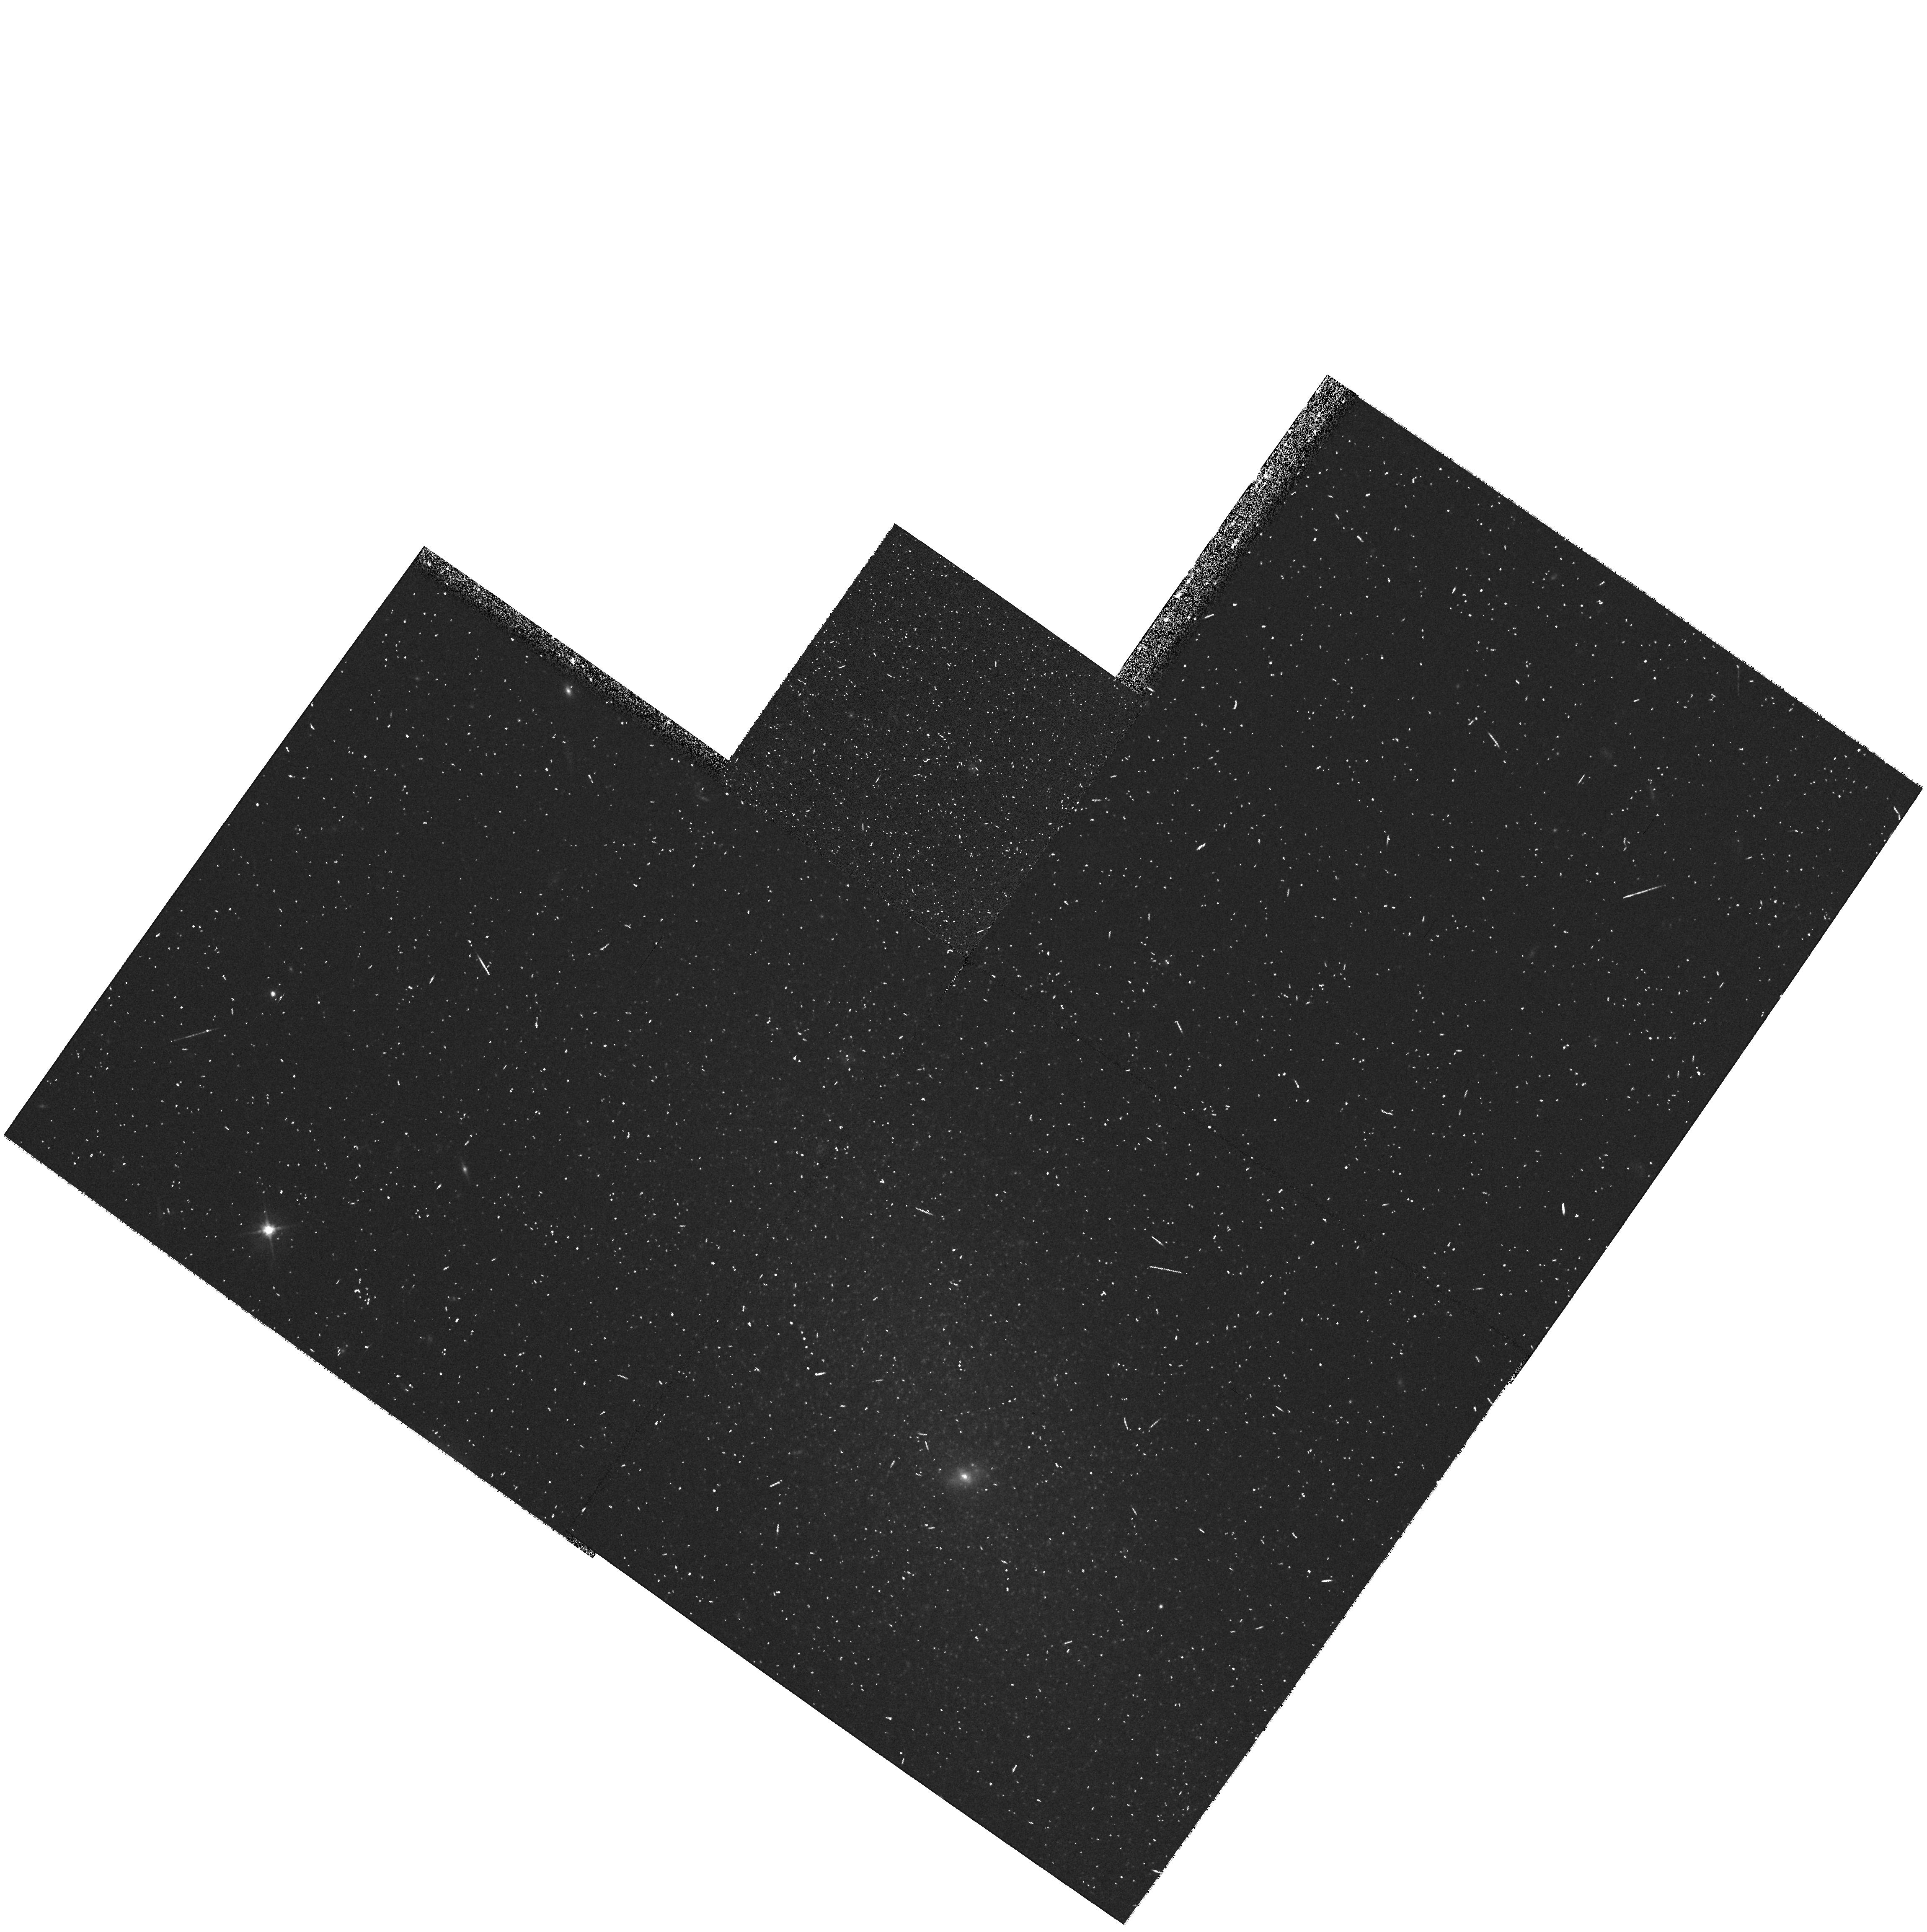
Target: KK085
Instrument: WFPC2/PC
Filter: F606W
Exposure: 10 min
Observation ID: hst_8192_31_wfpc2_pc_f606w_u5c331

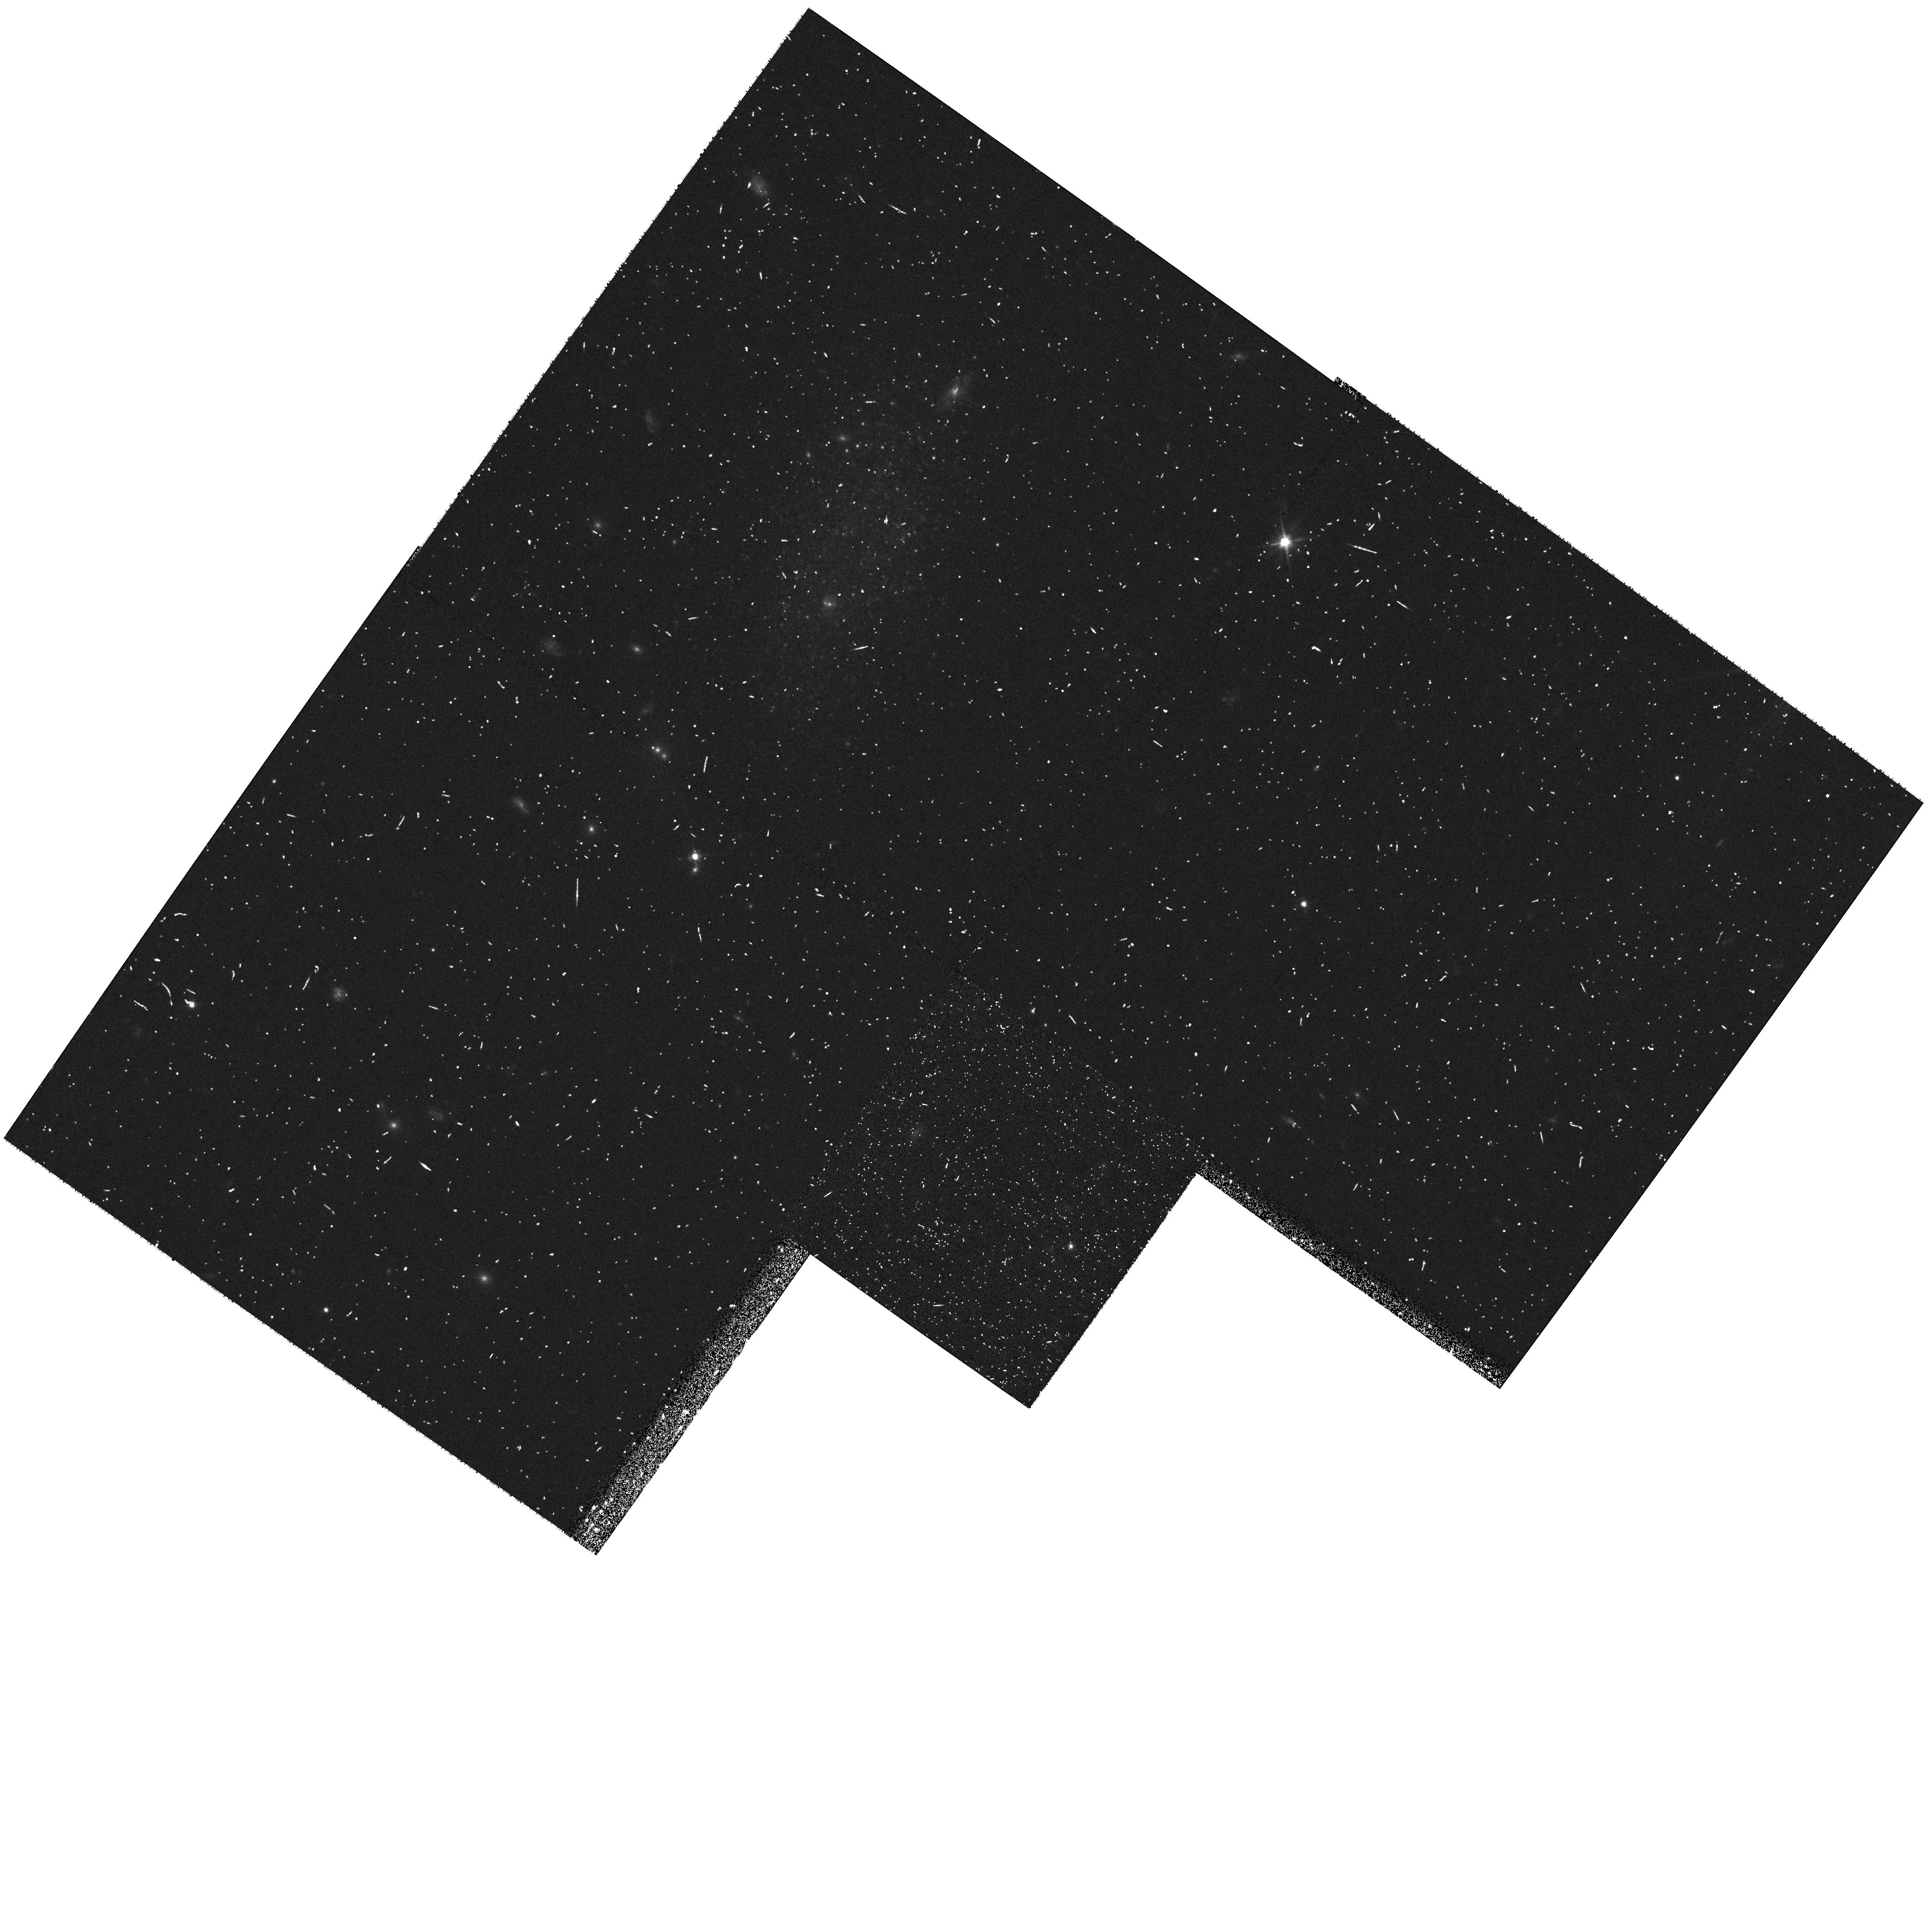
Target: KK017
Instrument: WFPC2/PC
Filter: F606W
Exposure: 10 min
Observation ID: hst_8192_59_wfpc2_pc_f606w_u5c359

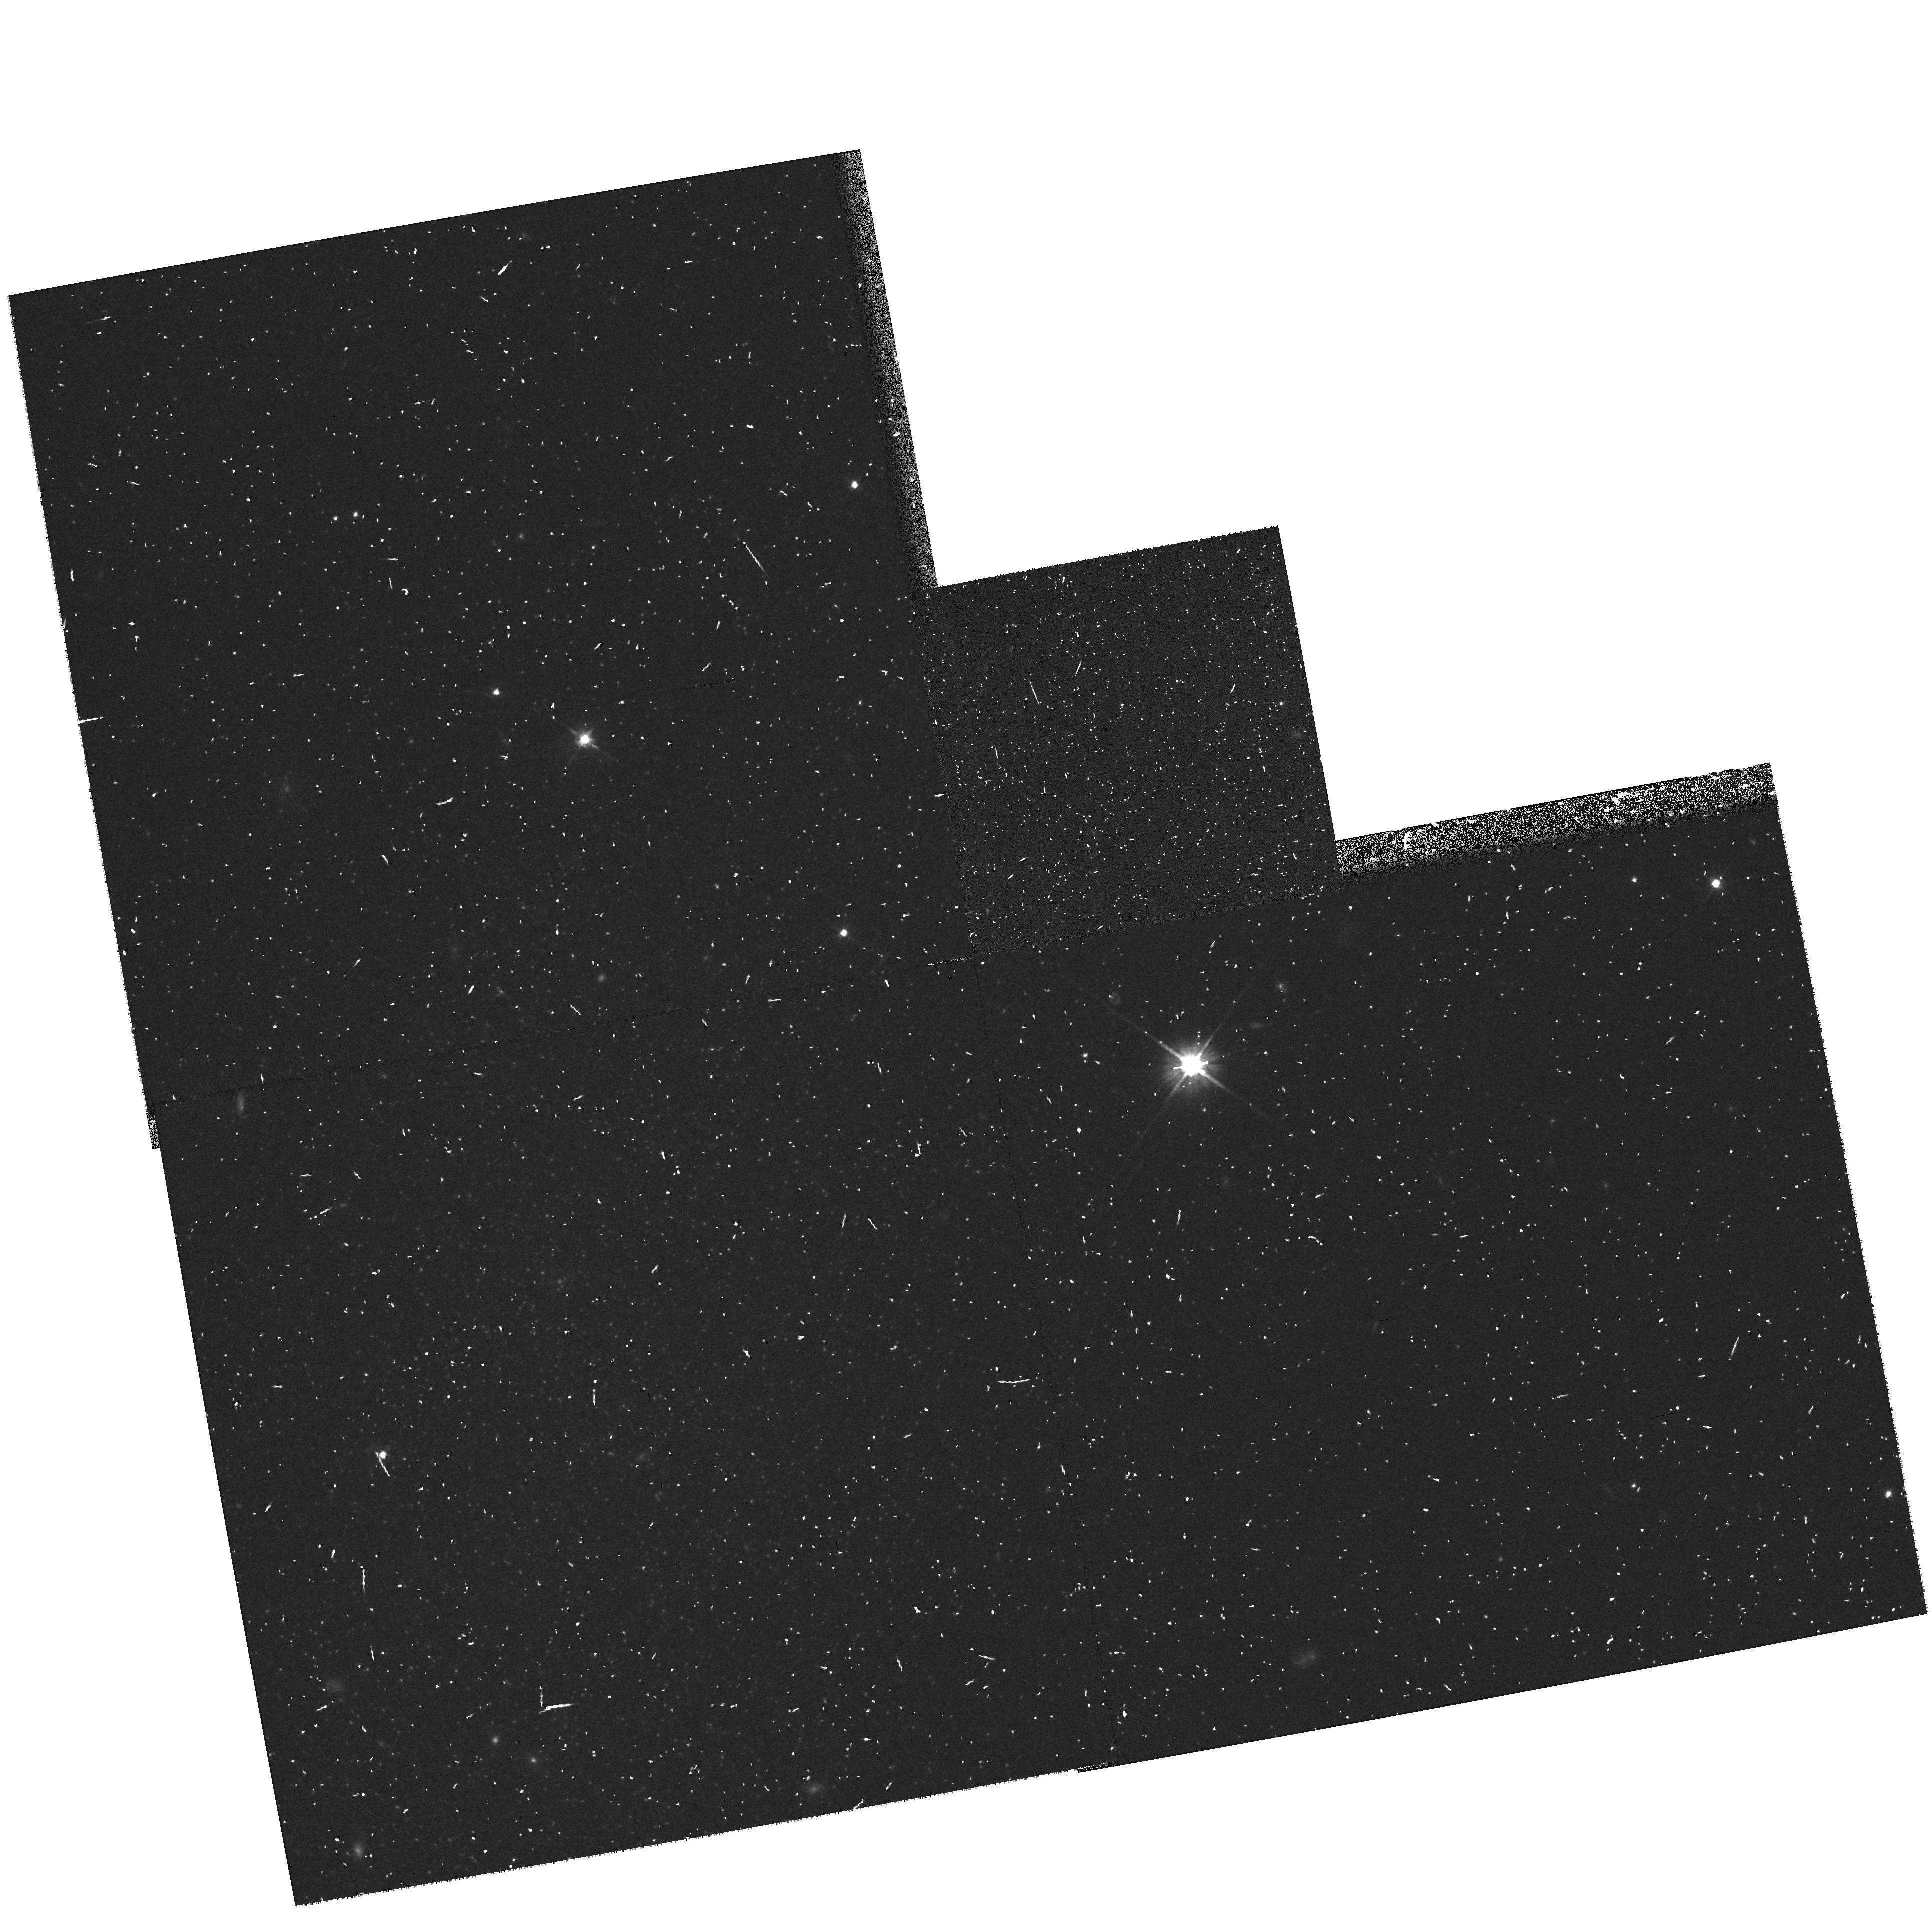
Target: KK061
Instrument: WFPC2/PC
Filter: F606W
Exposure: 10 min
Observation ID: hst_8192_24_wfpc2_pc_f606w_u5c324

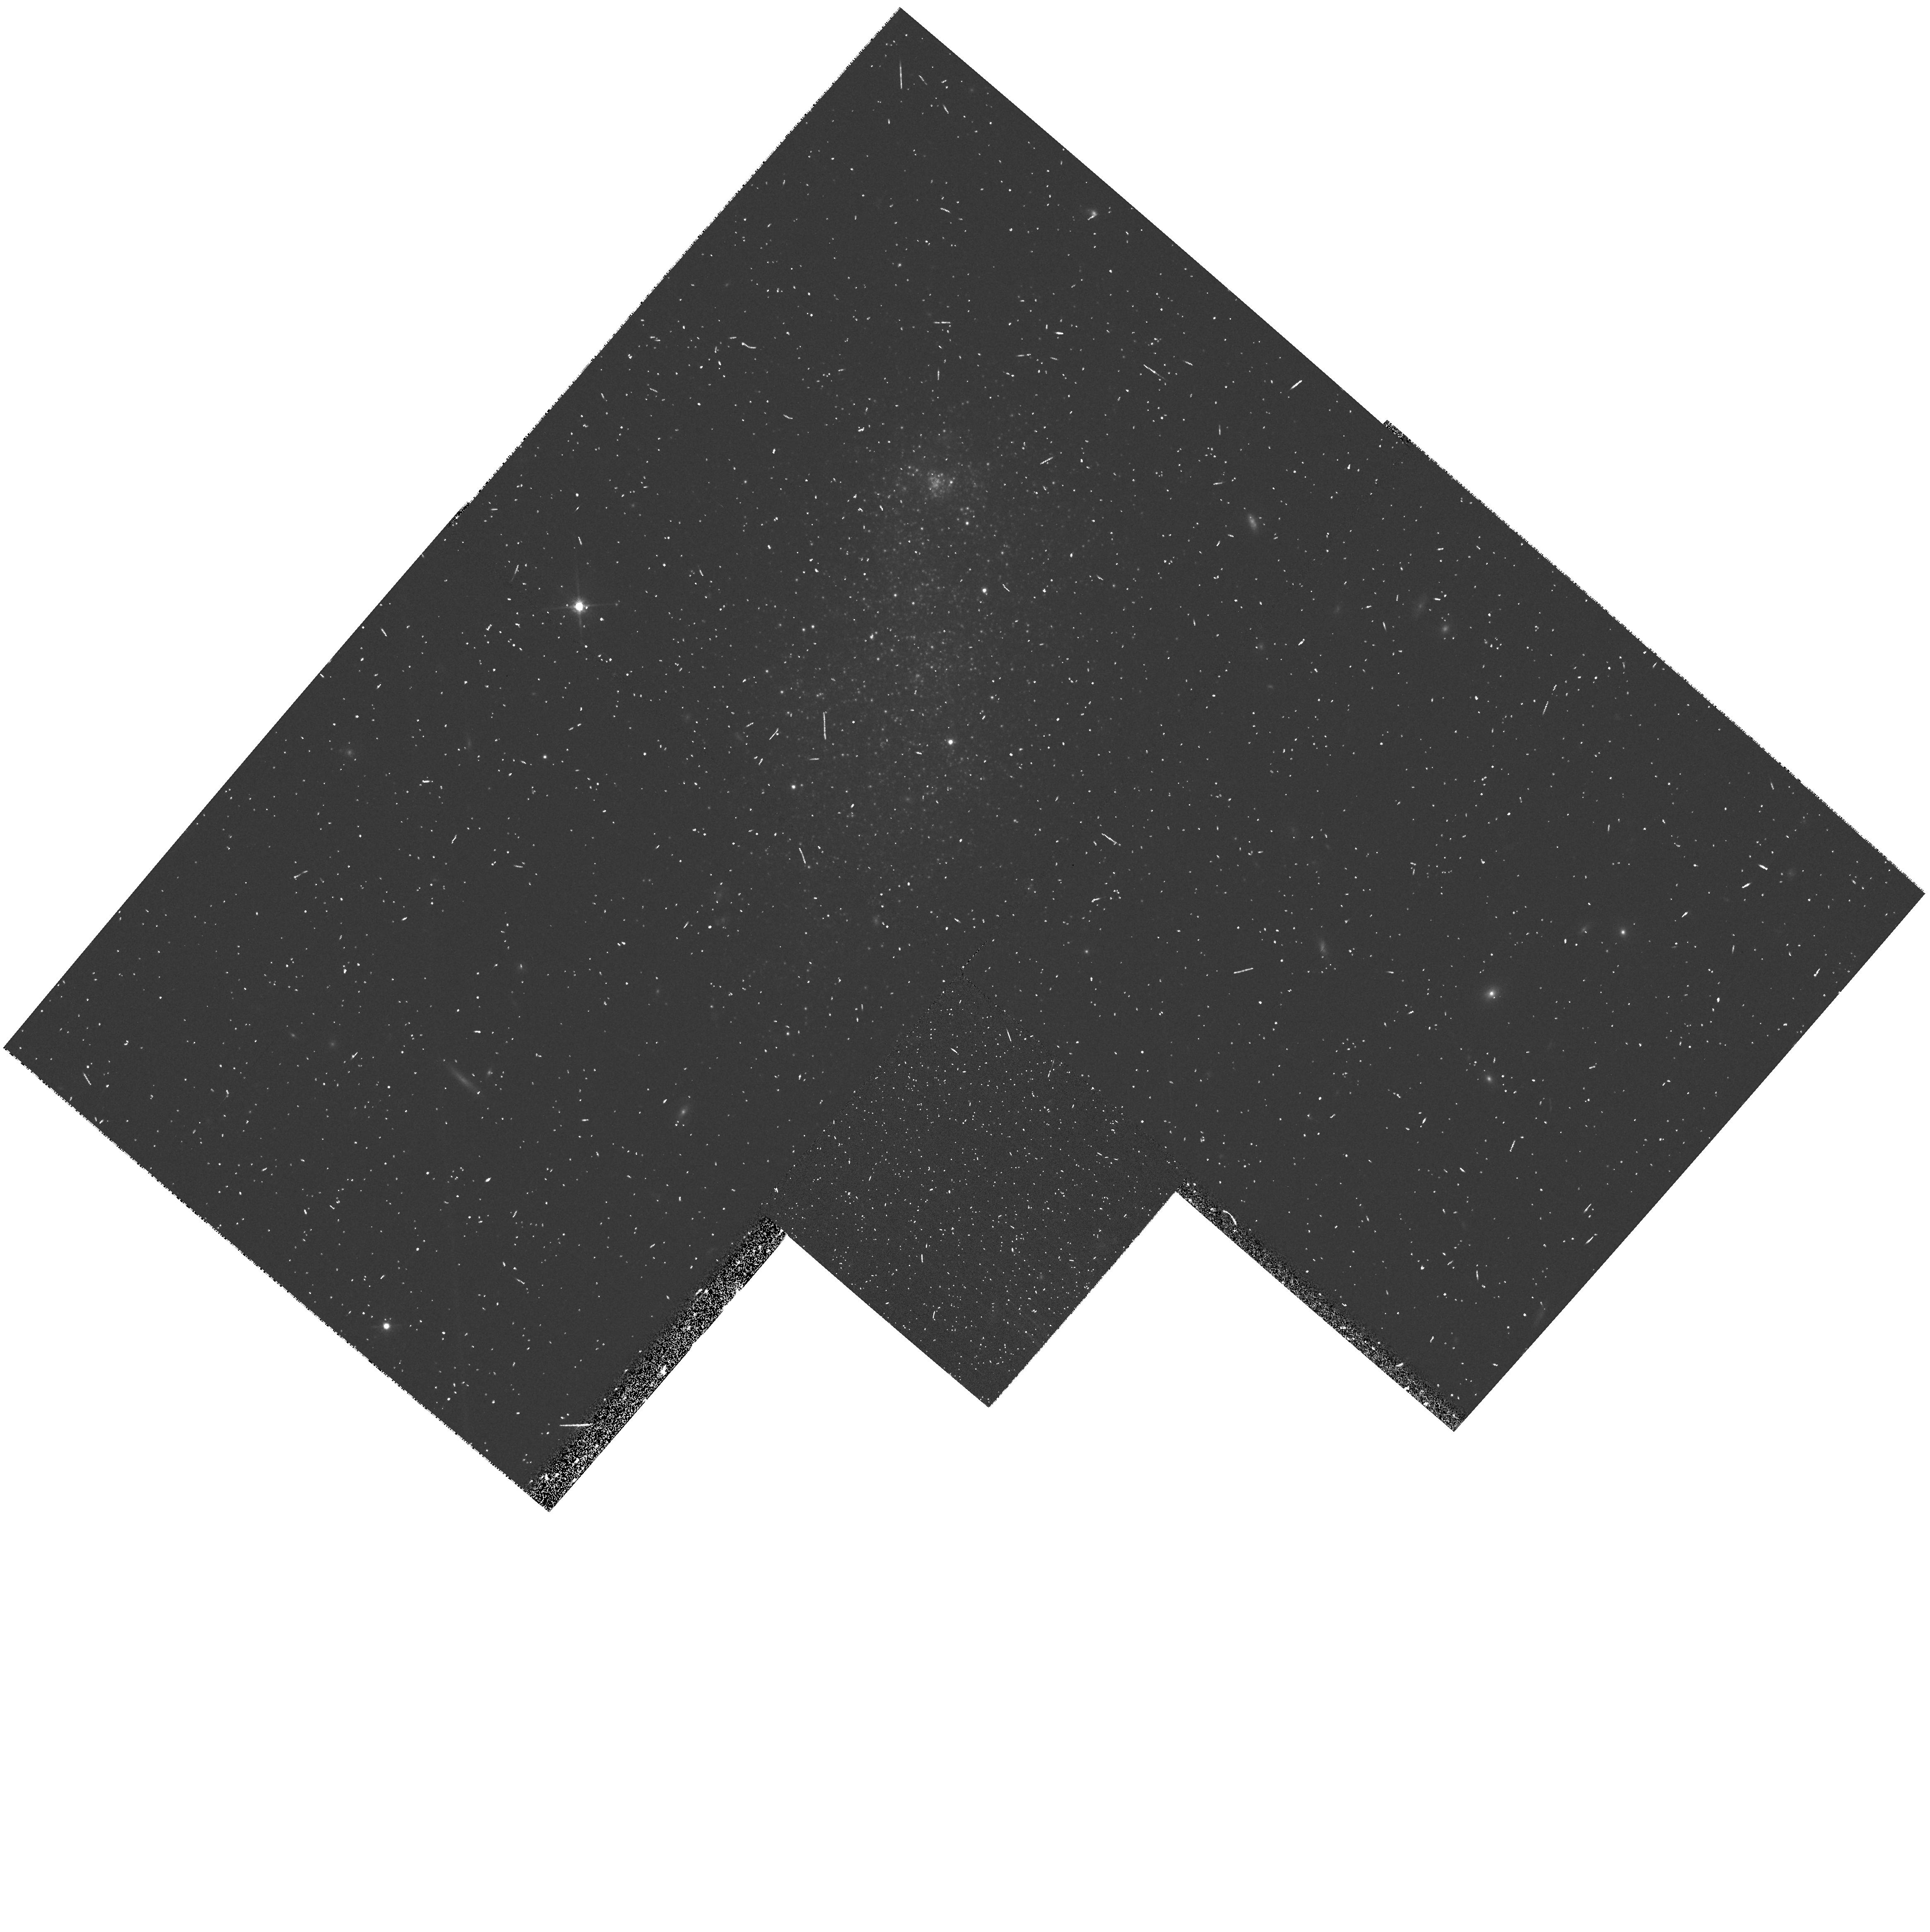
Target: UGC4483
Instrument: WFPC2/PC
Filter: F814W
Exposure: 10 min
Observation ID: hst_8192_25_wfpc2_pc_f814w_u5c325

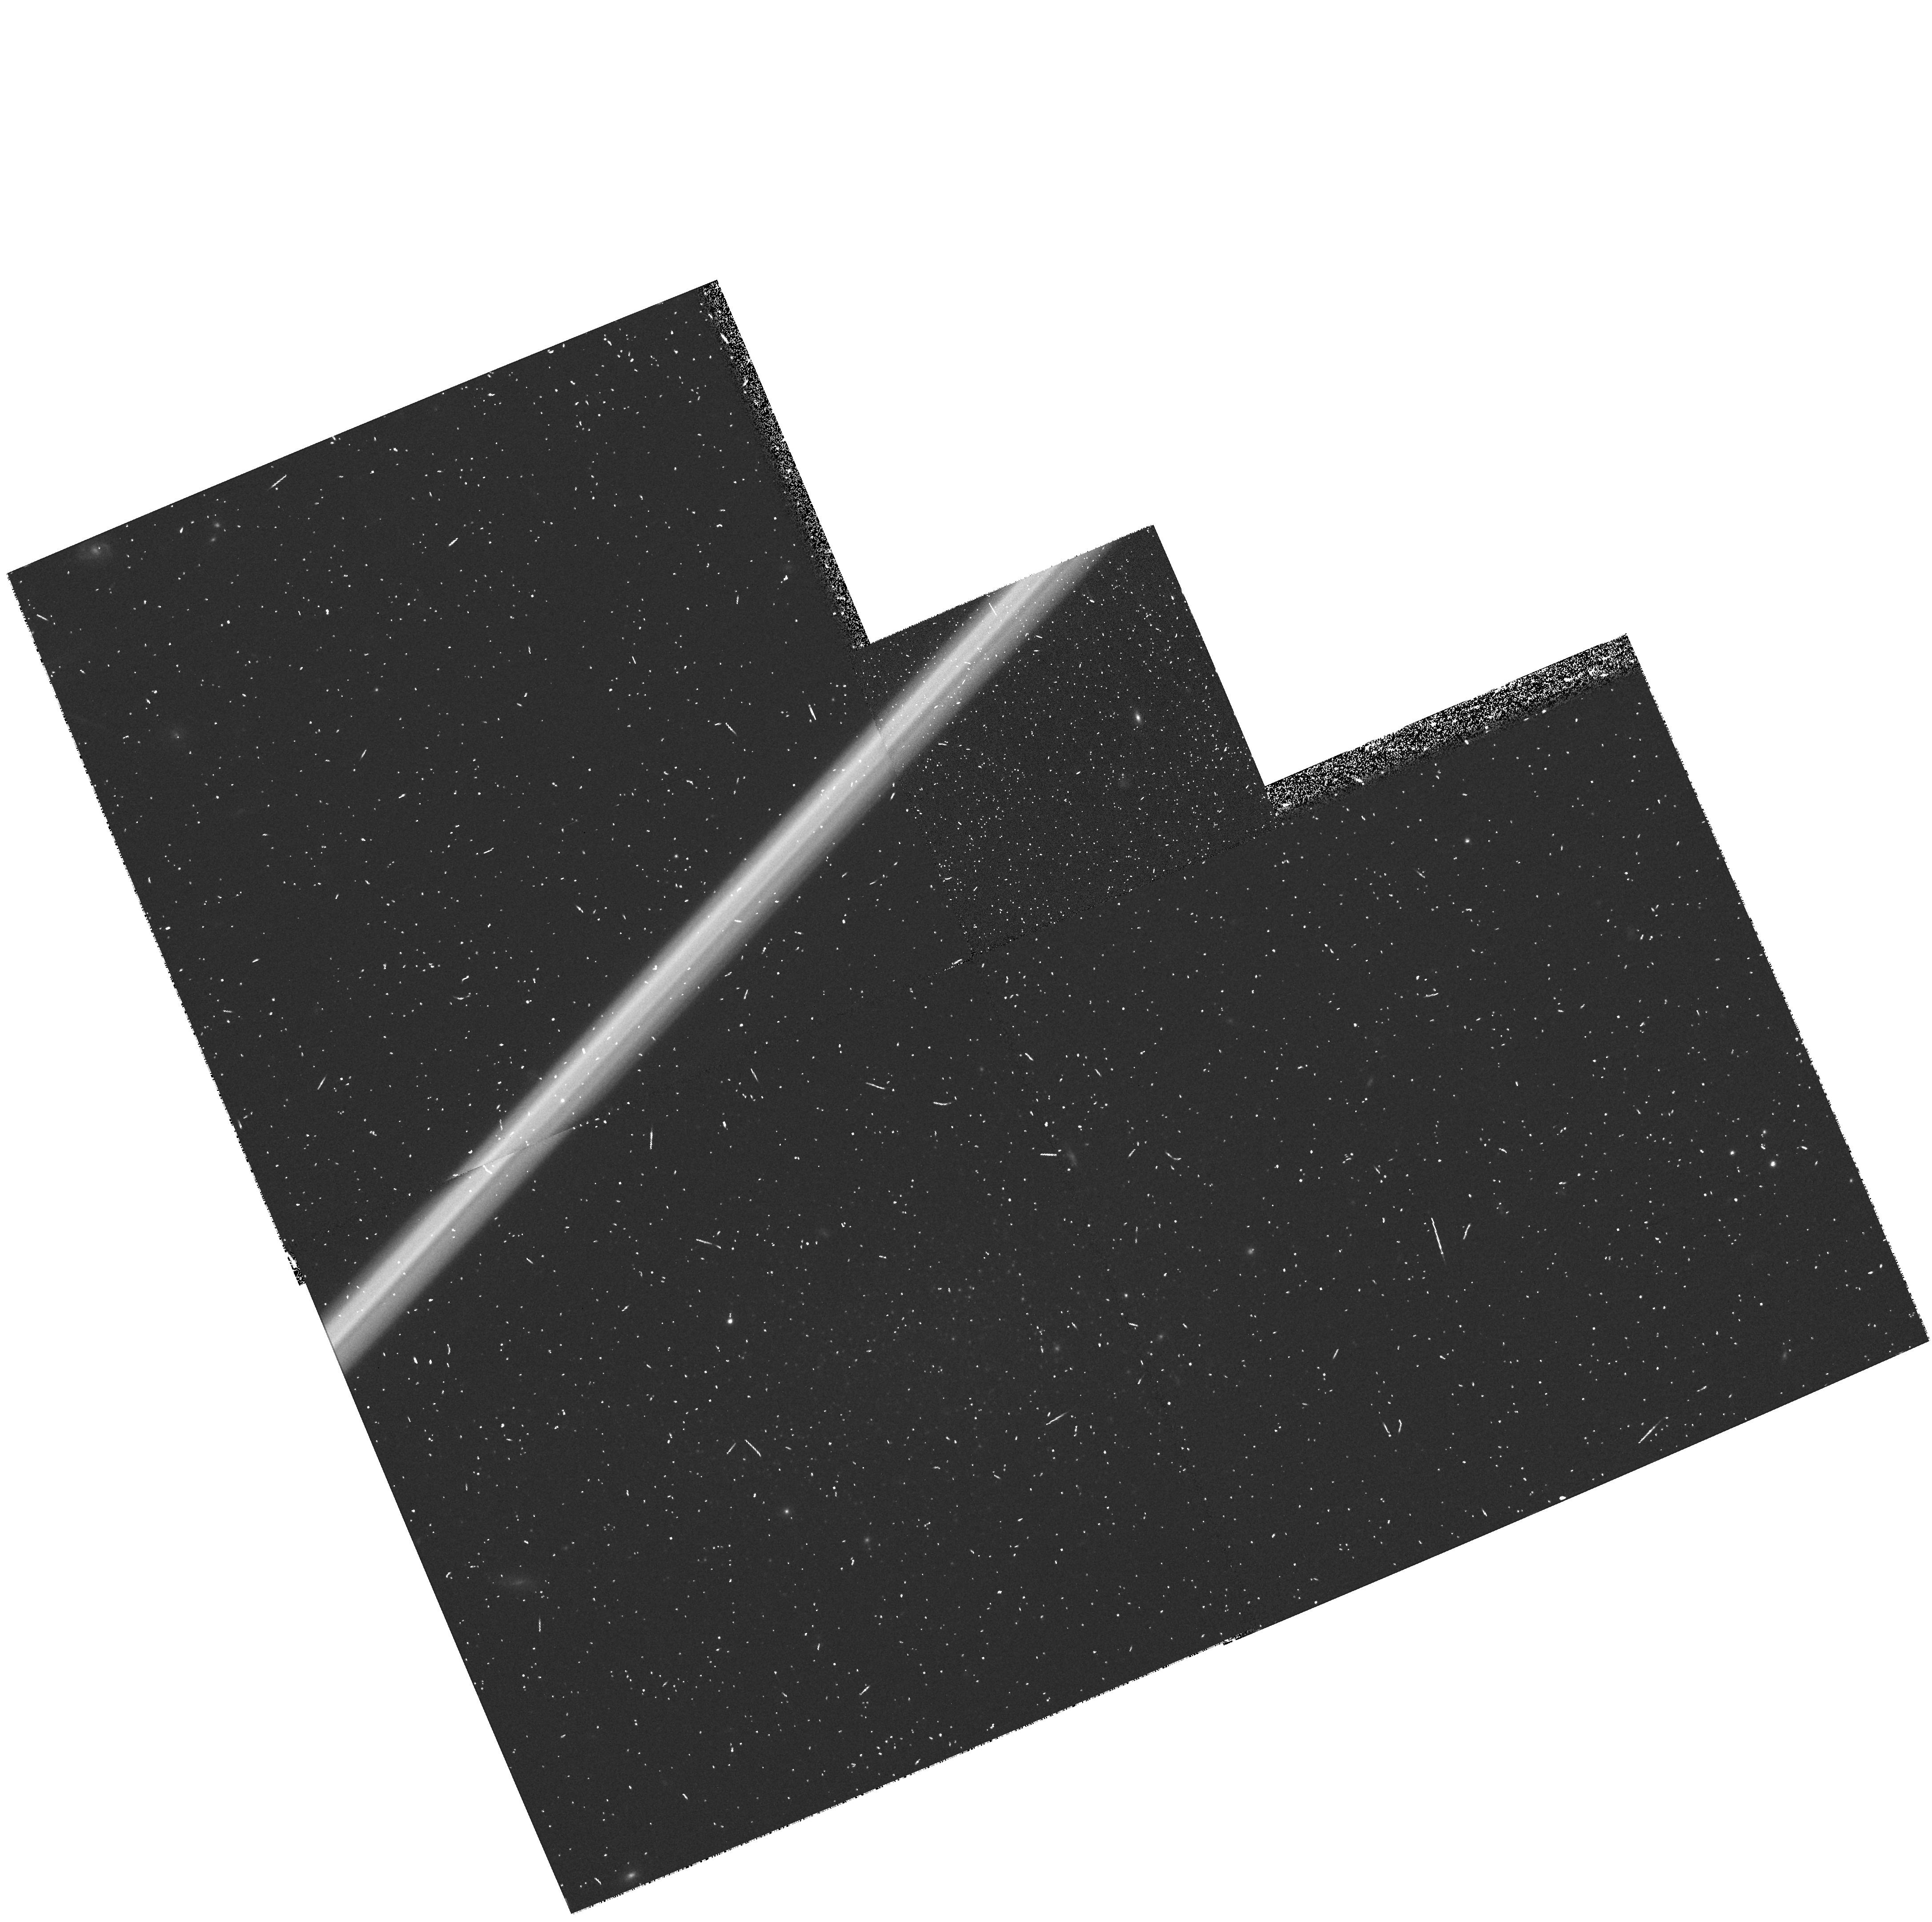
Target: KK027
Instrument: WFPC2/PC
Filter: F814W
Exposure: 10 min
Observation ID: hst_8192_16_wfpc2_pc_f814w_u5c316

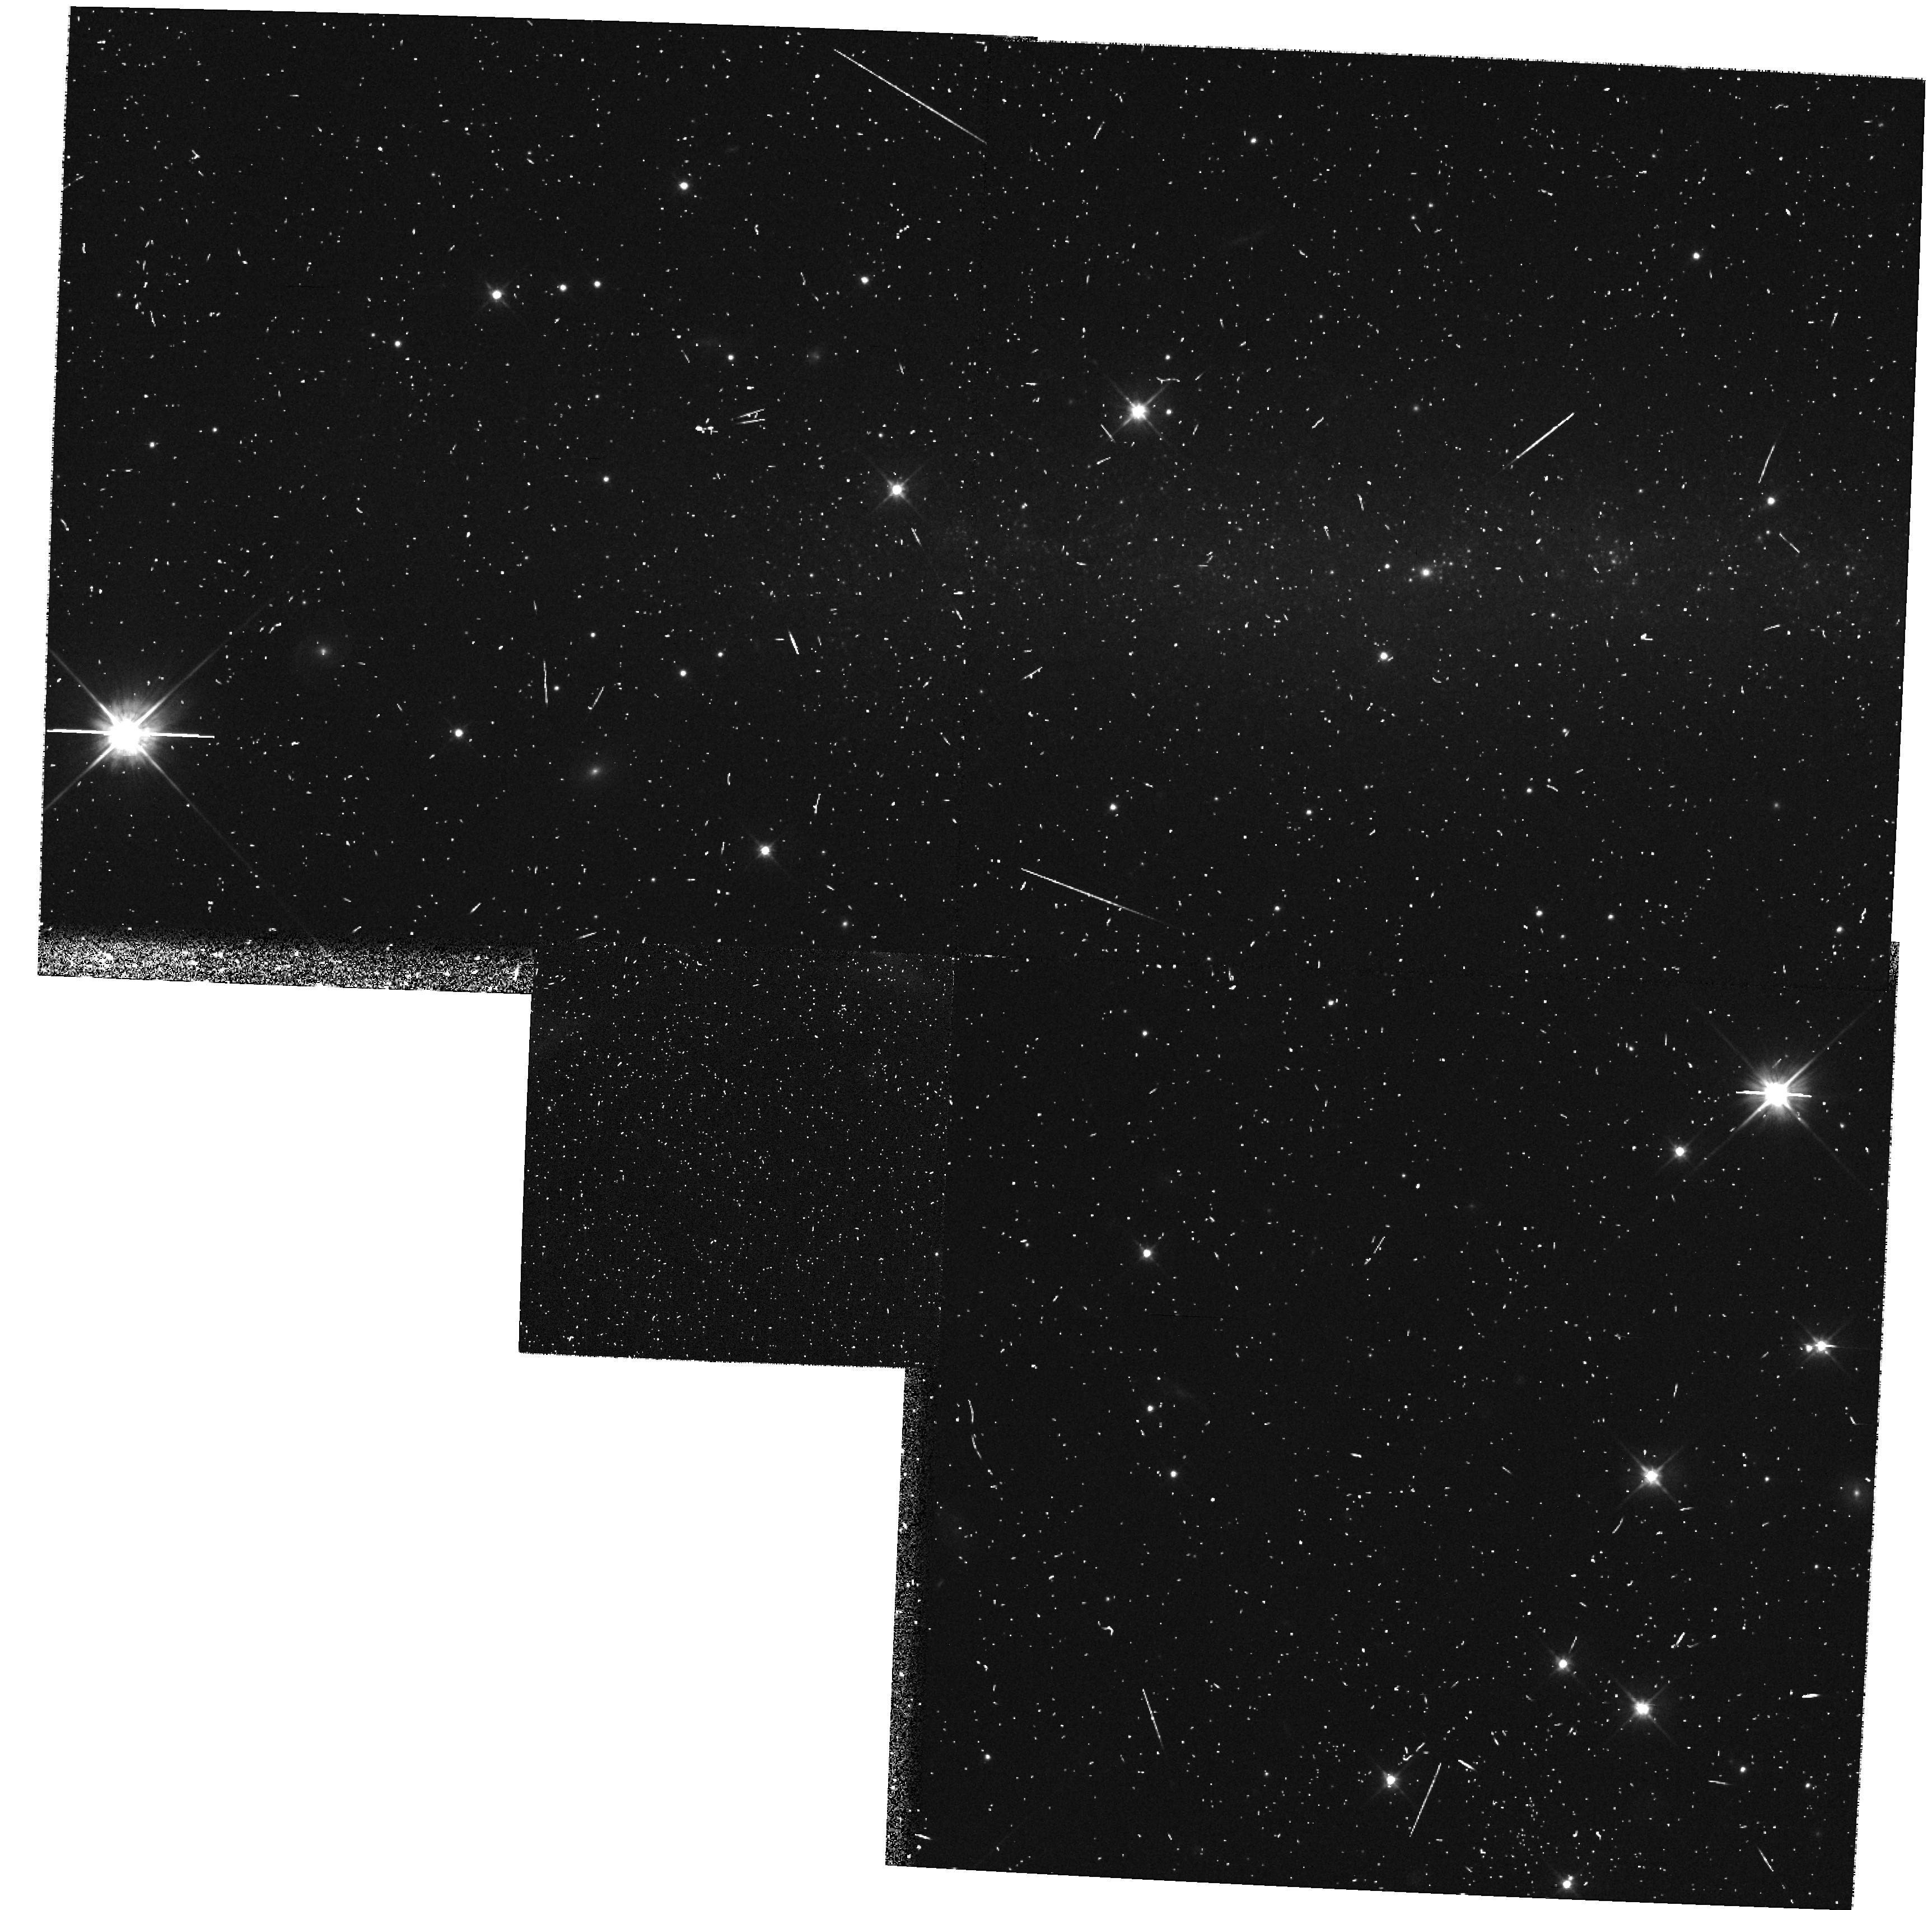
Target: KK250
Instrument: WFPC2/PC
Filter: F606W
Exposure: 10 min
Observation ID: hst_8192_53_wfpc2_pc_f606w_u5c353

A Snapshot Survey of Probable Nearby Galaxies (PI: Seitzer, Patrick O.)

The census of galaxies in the Local Volume of space is very incomplete, particularly at the faint end. We propose a snapshot survey to use the high spatial resolution of HST to determine whether selected galaxies are nearby on the basis of resolution into stars, and the magnitudes and colors of the brightest stars. Our sample is chosen from the survey by team members Karachentsev & Karachentseva (KK98) of some 260 nearby dwarf galaxy candidates. Our F606W & F814W snapshot survey will concentrate on the 75 candidates most likely to be within 4 Mpc. One HST orbit per galaxy results in a distance from the magnitude of the tip of the red giant branch (TRGB) and is sufficiently deep to identify the brightest stellar population. Keck, VLT, and other large telescopes will be used for spectroscopic follow-up for abundances and kinematics. As an example of the science to follow from this survey, consider the incompleteness of the dwarf galaxy census of the Local Group. Compariso ns with the composite luminosity f unction of nearby groups indicate that there may be as many as ~ 30 faint Local Group members yet to be discovered. If only 10% of this sample turn out to be Local Group members, the luminosity function of the Local Group will no longer appear truncated.